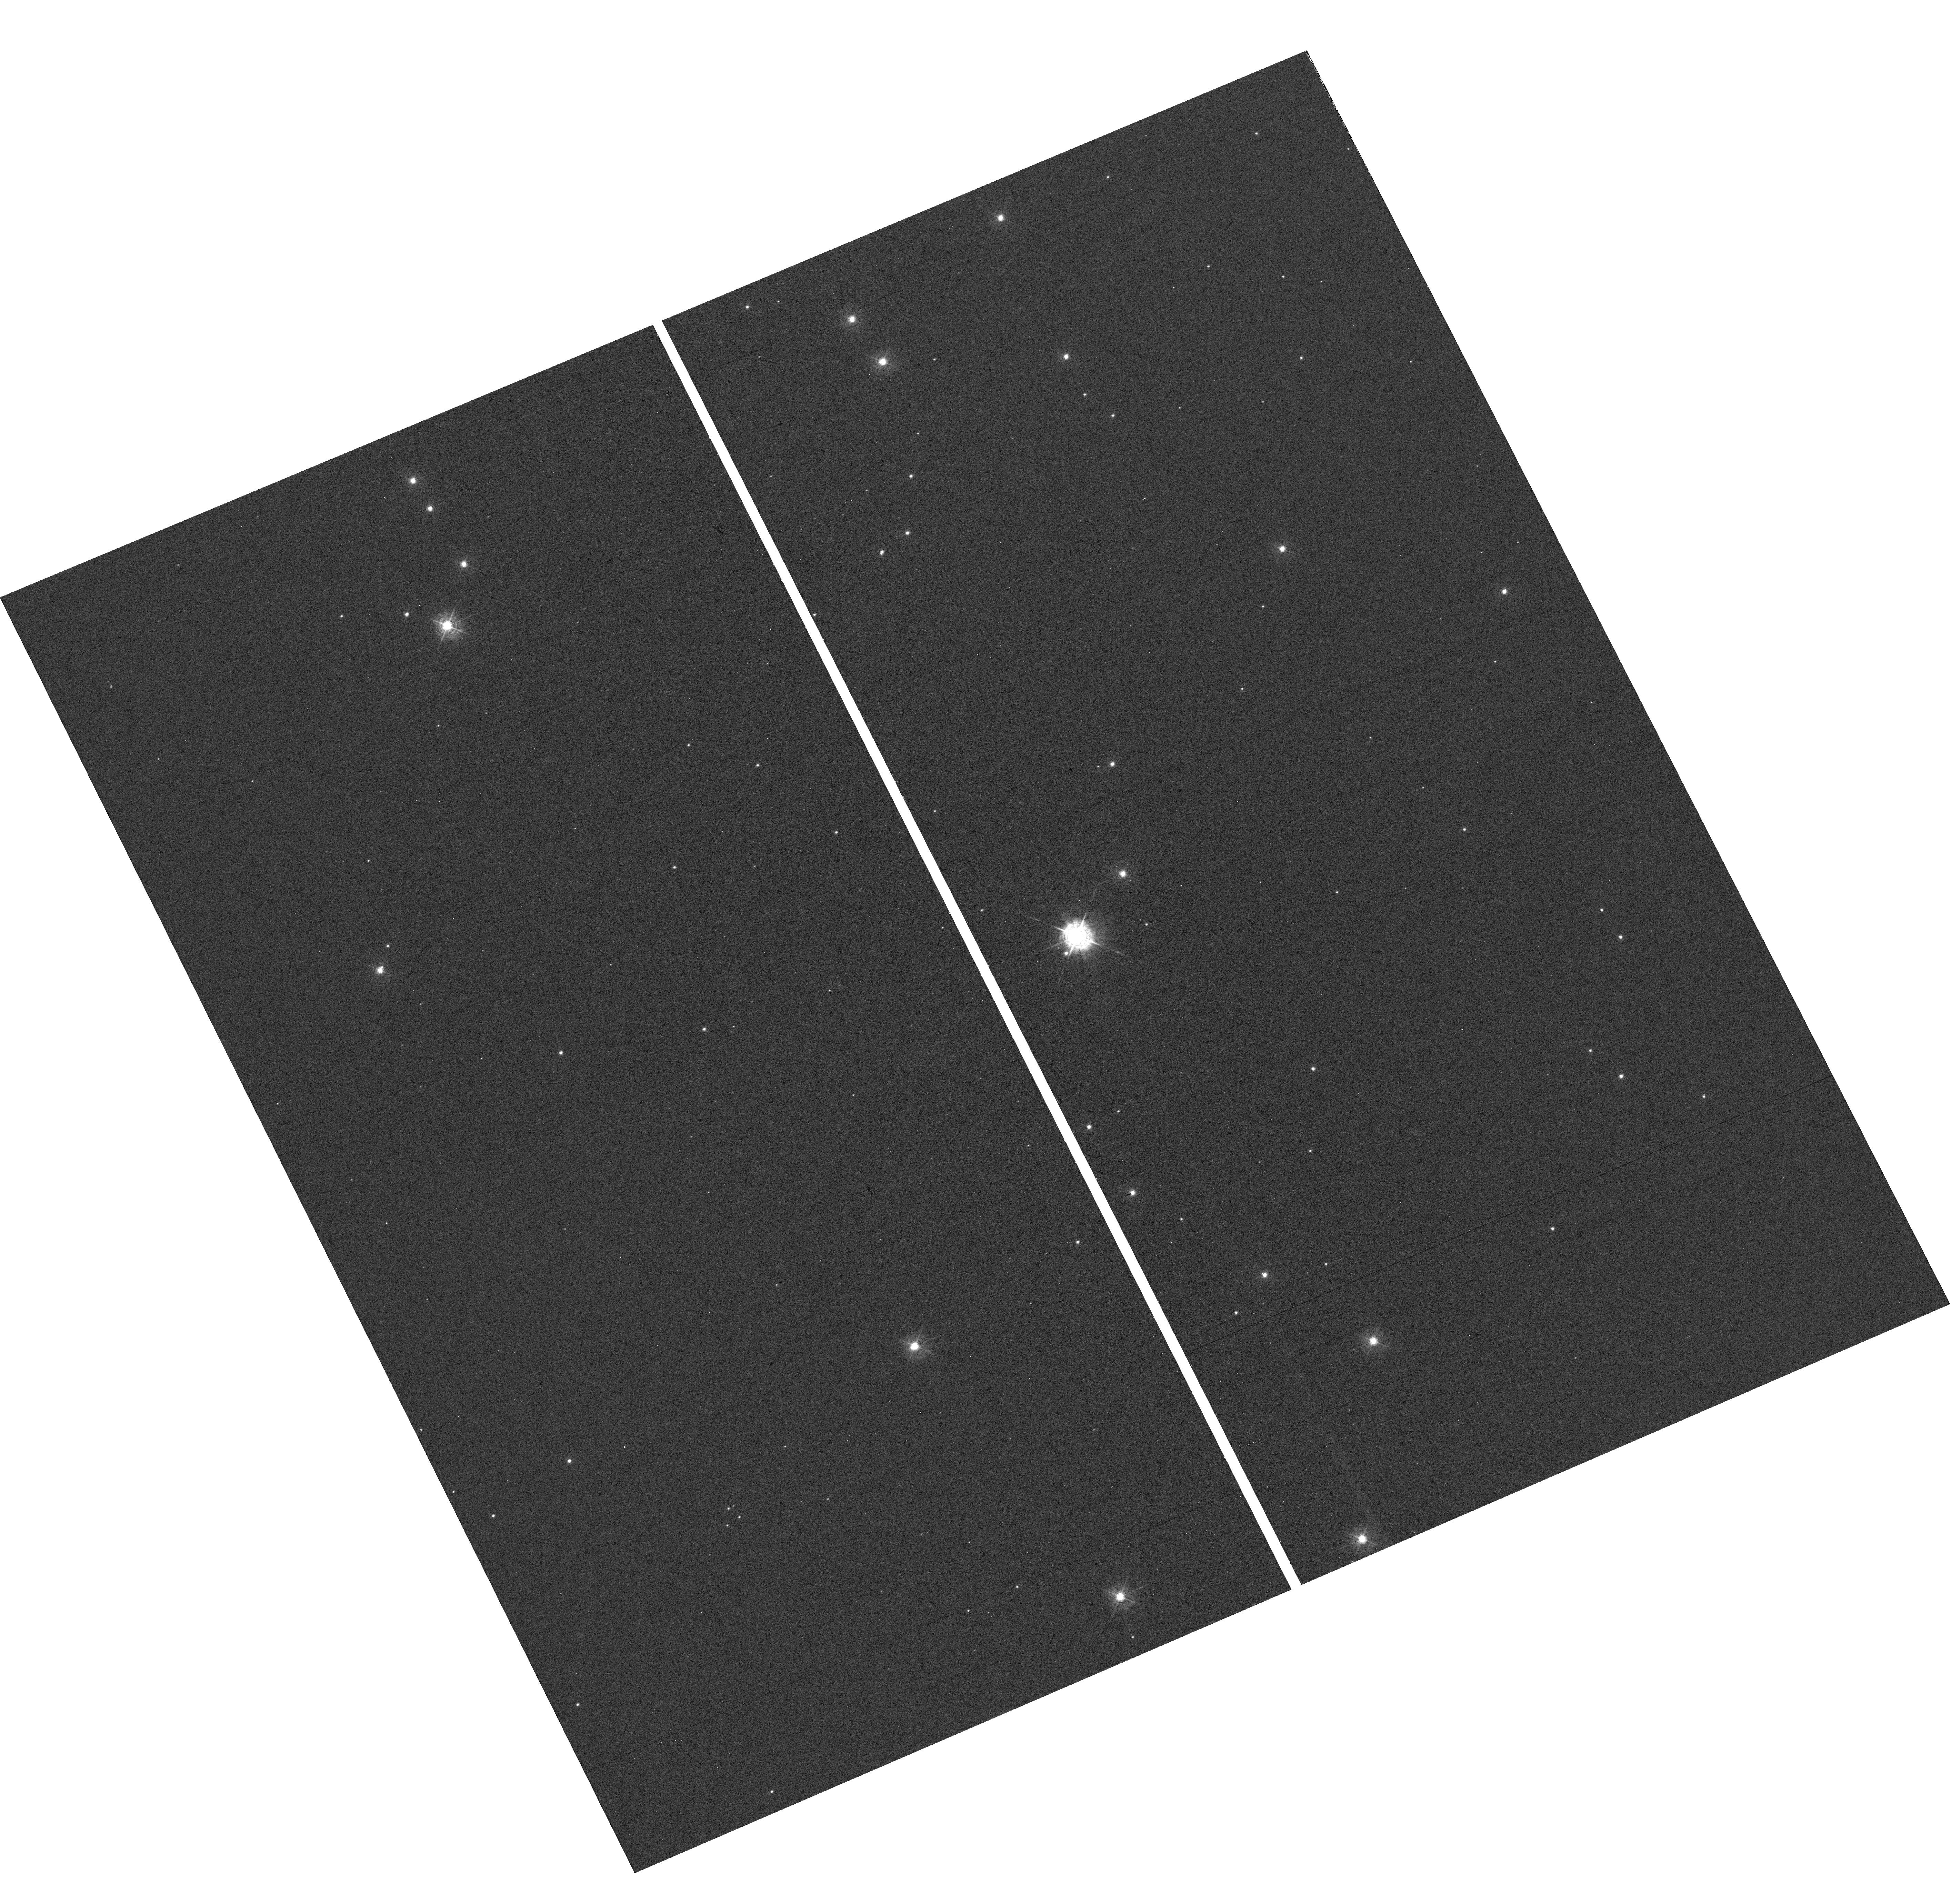
Target: IC1848-OFFSET
Instrument: WFC3/UVIS
Filter: F410M
Exposure: 30 min
Observation ID: hst_17893_05_wfc3_uvis_f410m_ifjl05

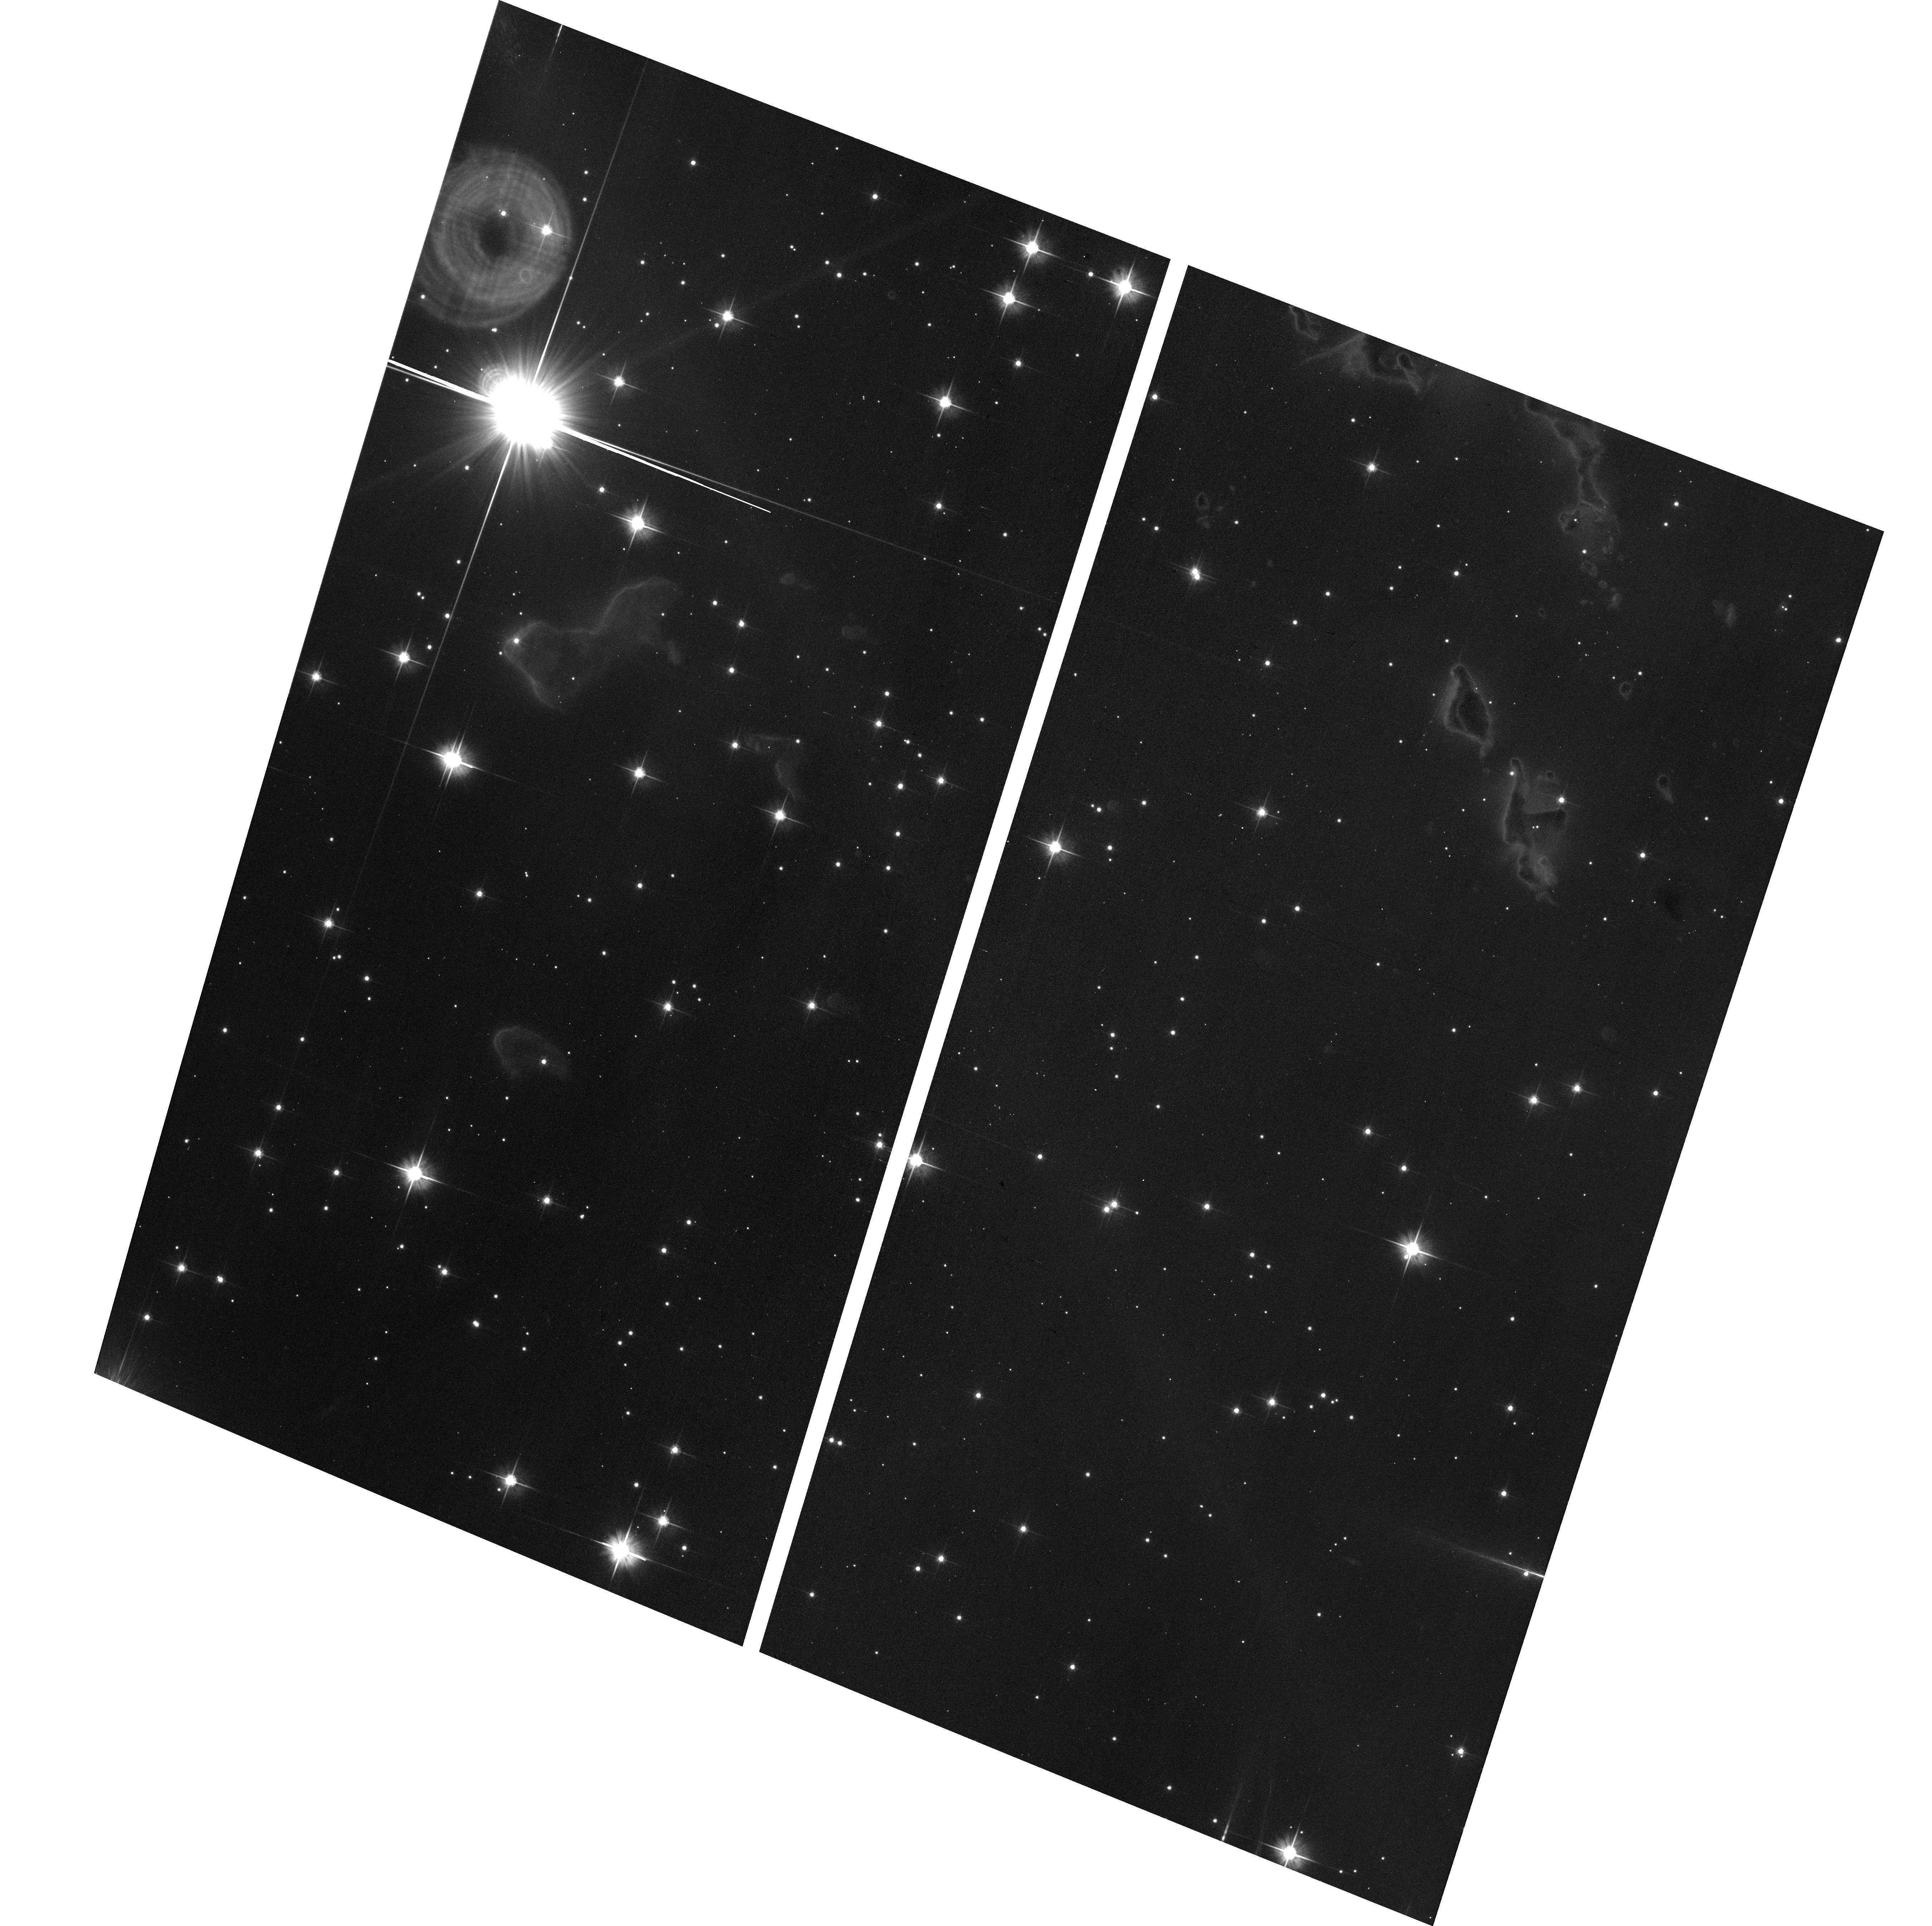
Target: field at RA 42.617°, Dec 60.382°
Instrument: ACS/WFC
Filter: F606W
Exposure: 12 min
Observation ID: hst_17893_03_acs_wfc_f606w_jfjl03

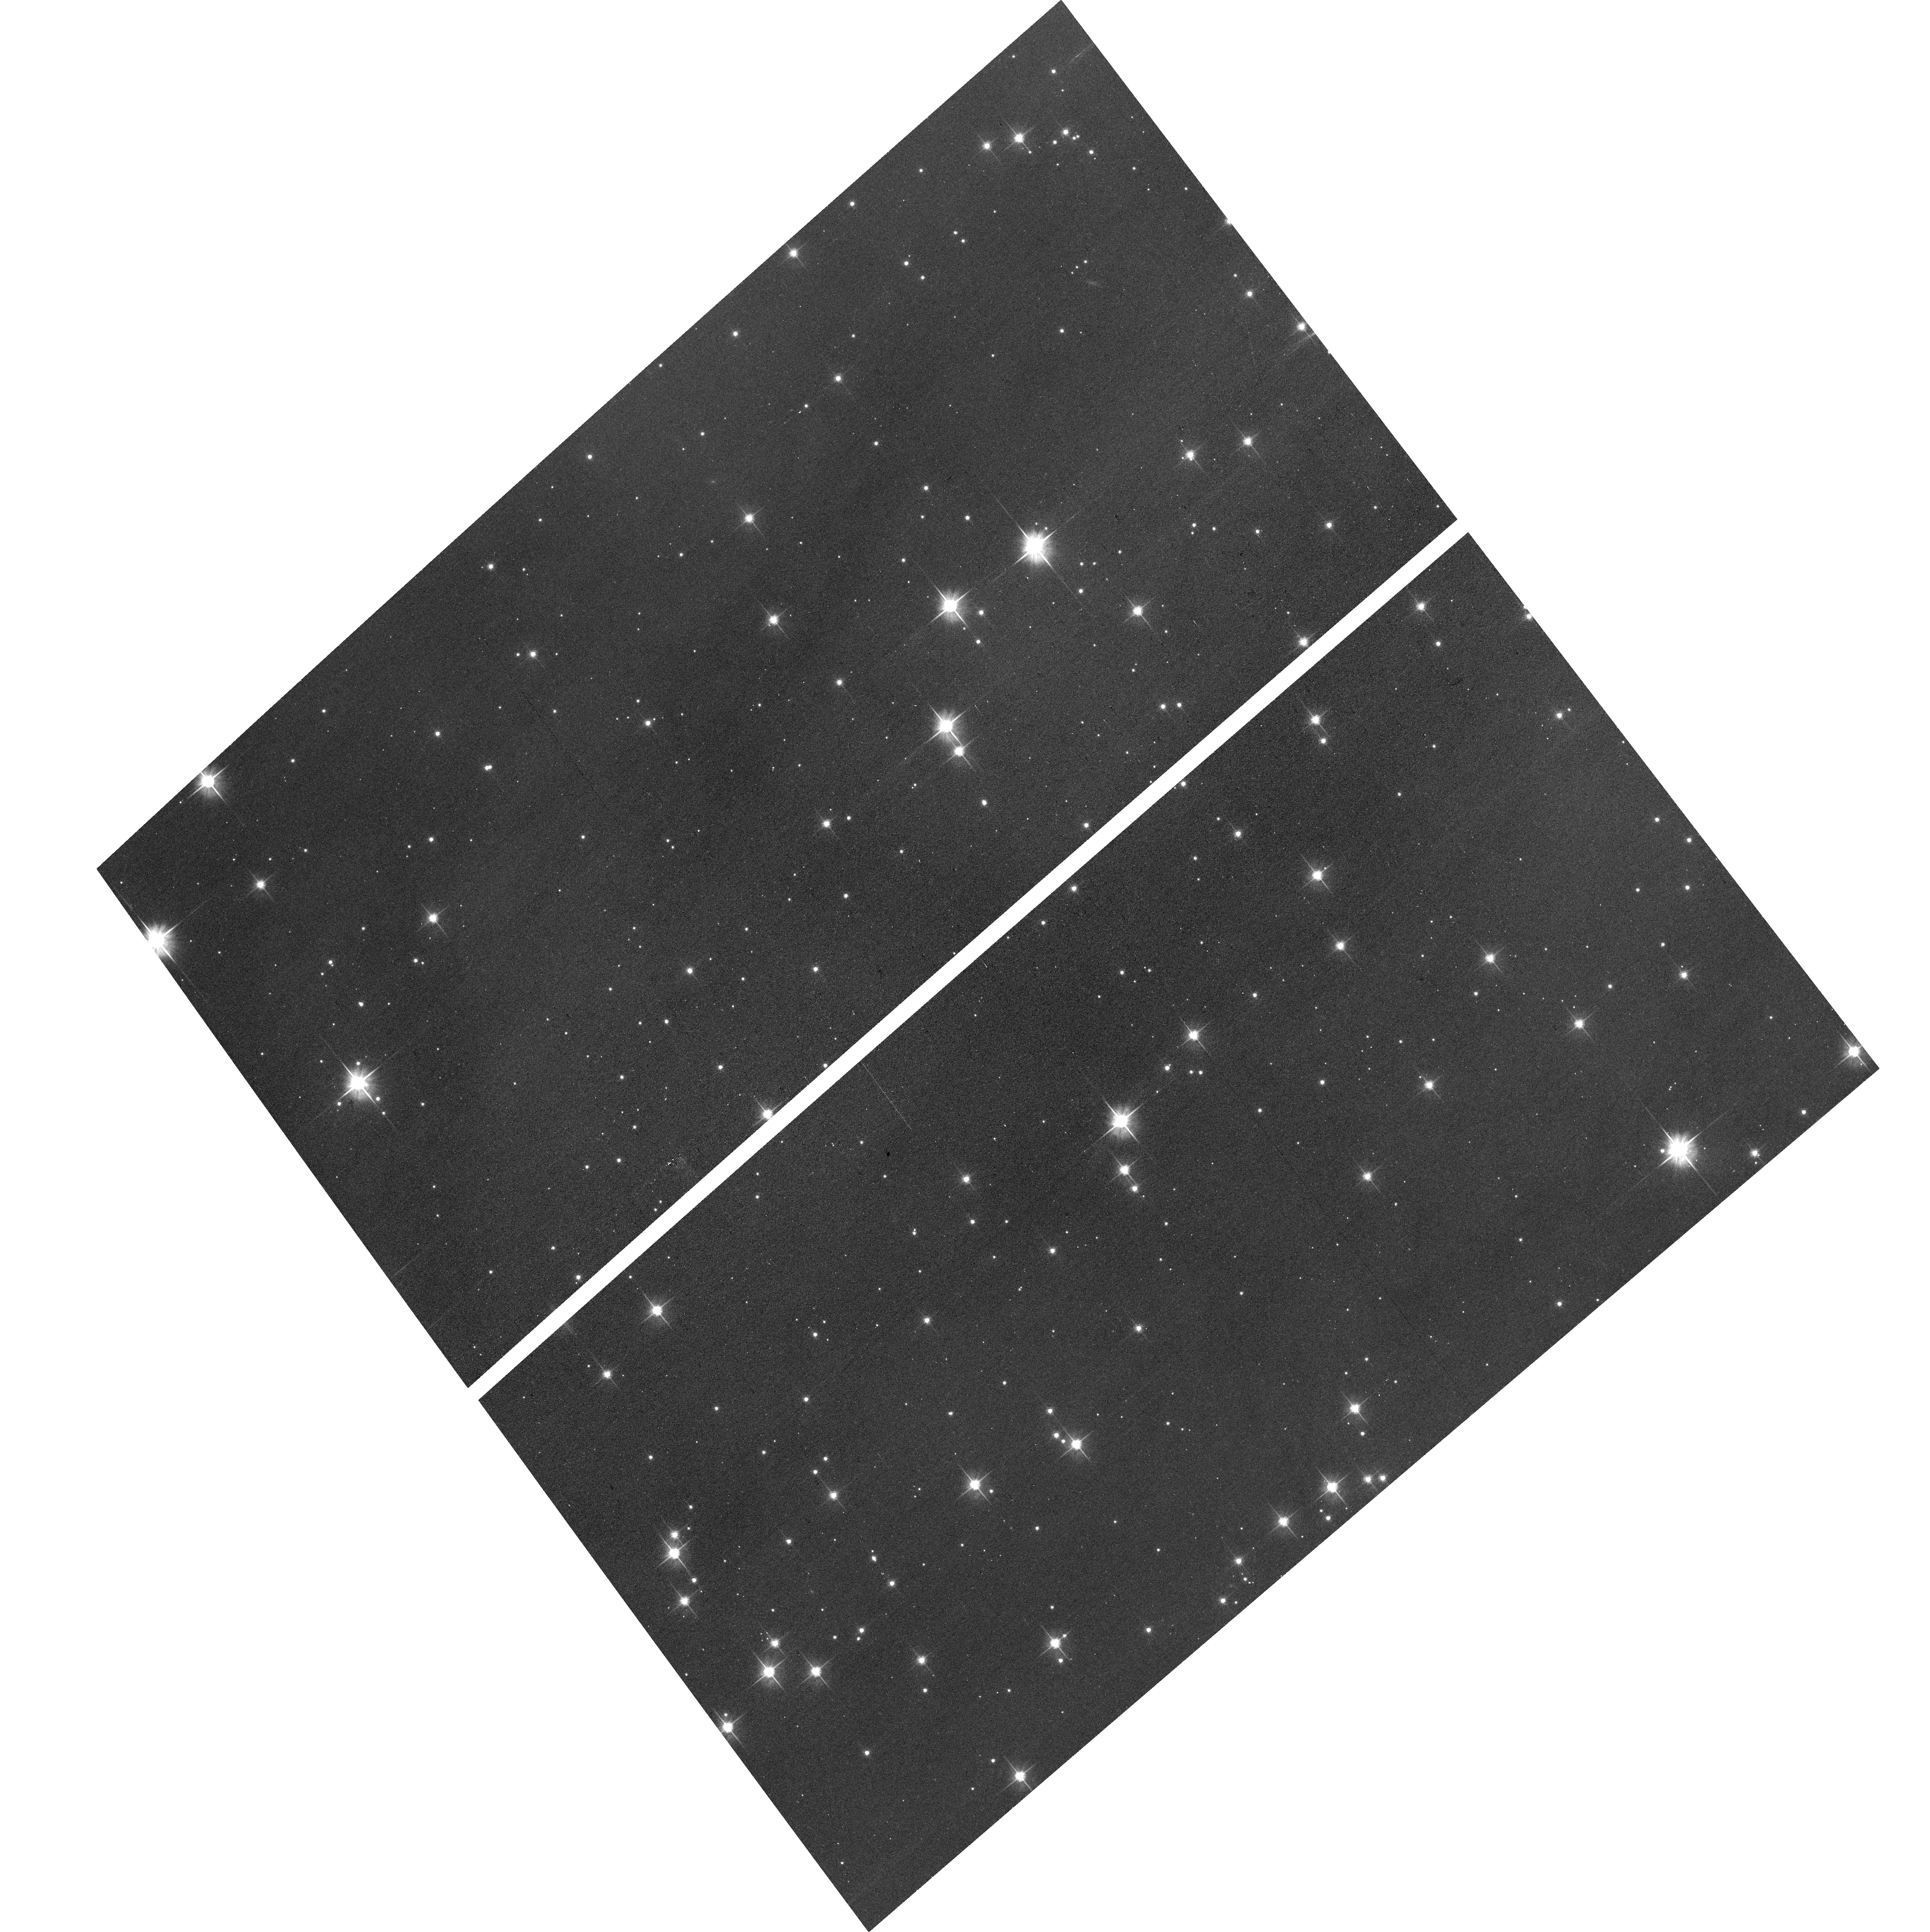
Target: field at RA 42.595°, Dec 60.331°
Instrument: ACS/WFC
Filter: F606W
Exposure: 12 min
Observation ID: hst_17893_51_acs_wfc_f606w_jfjl51

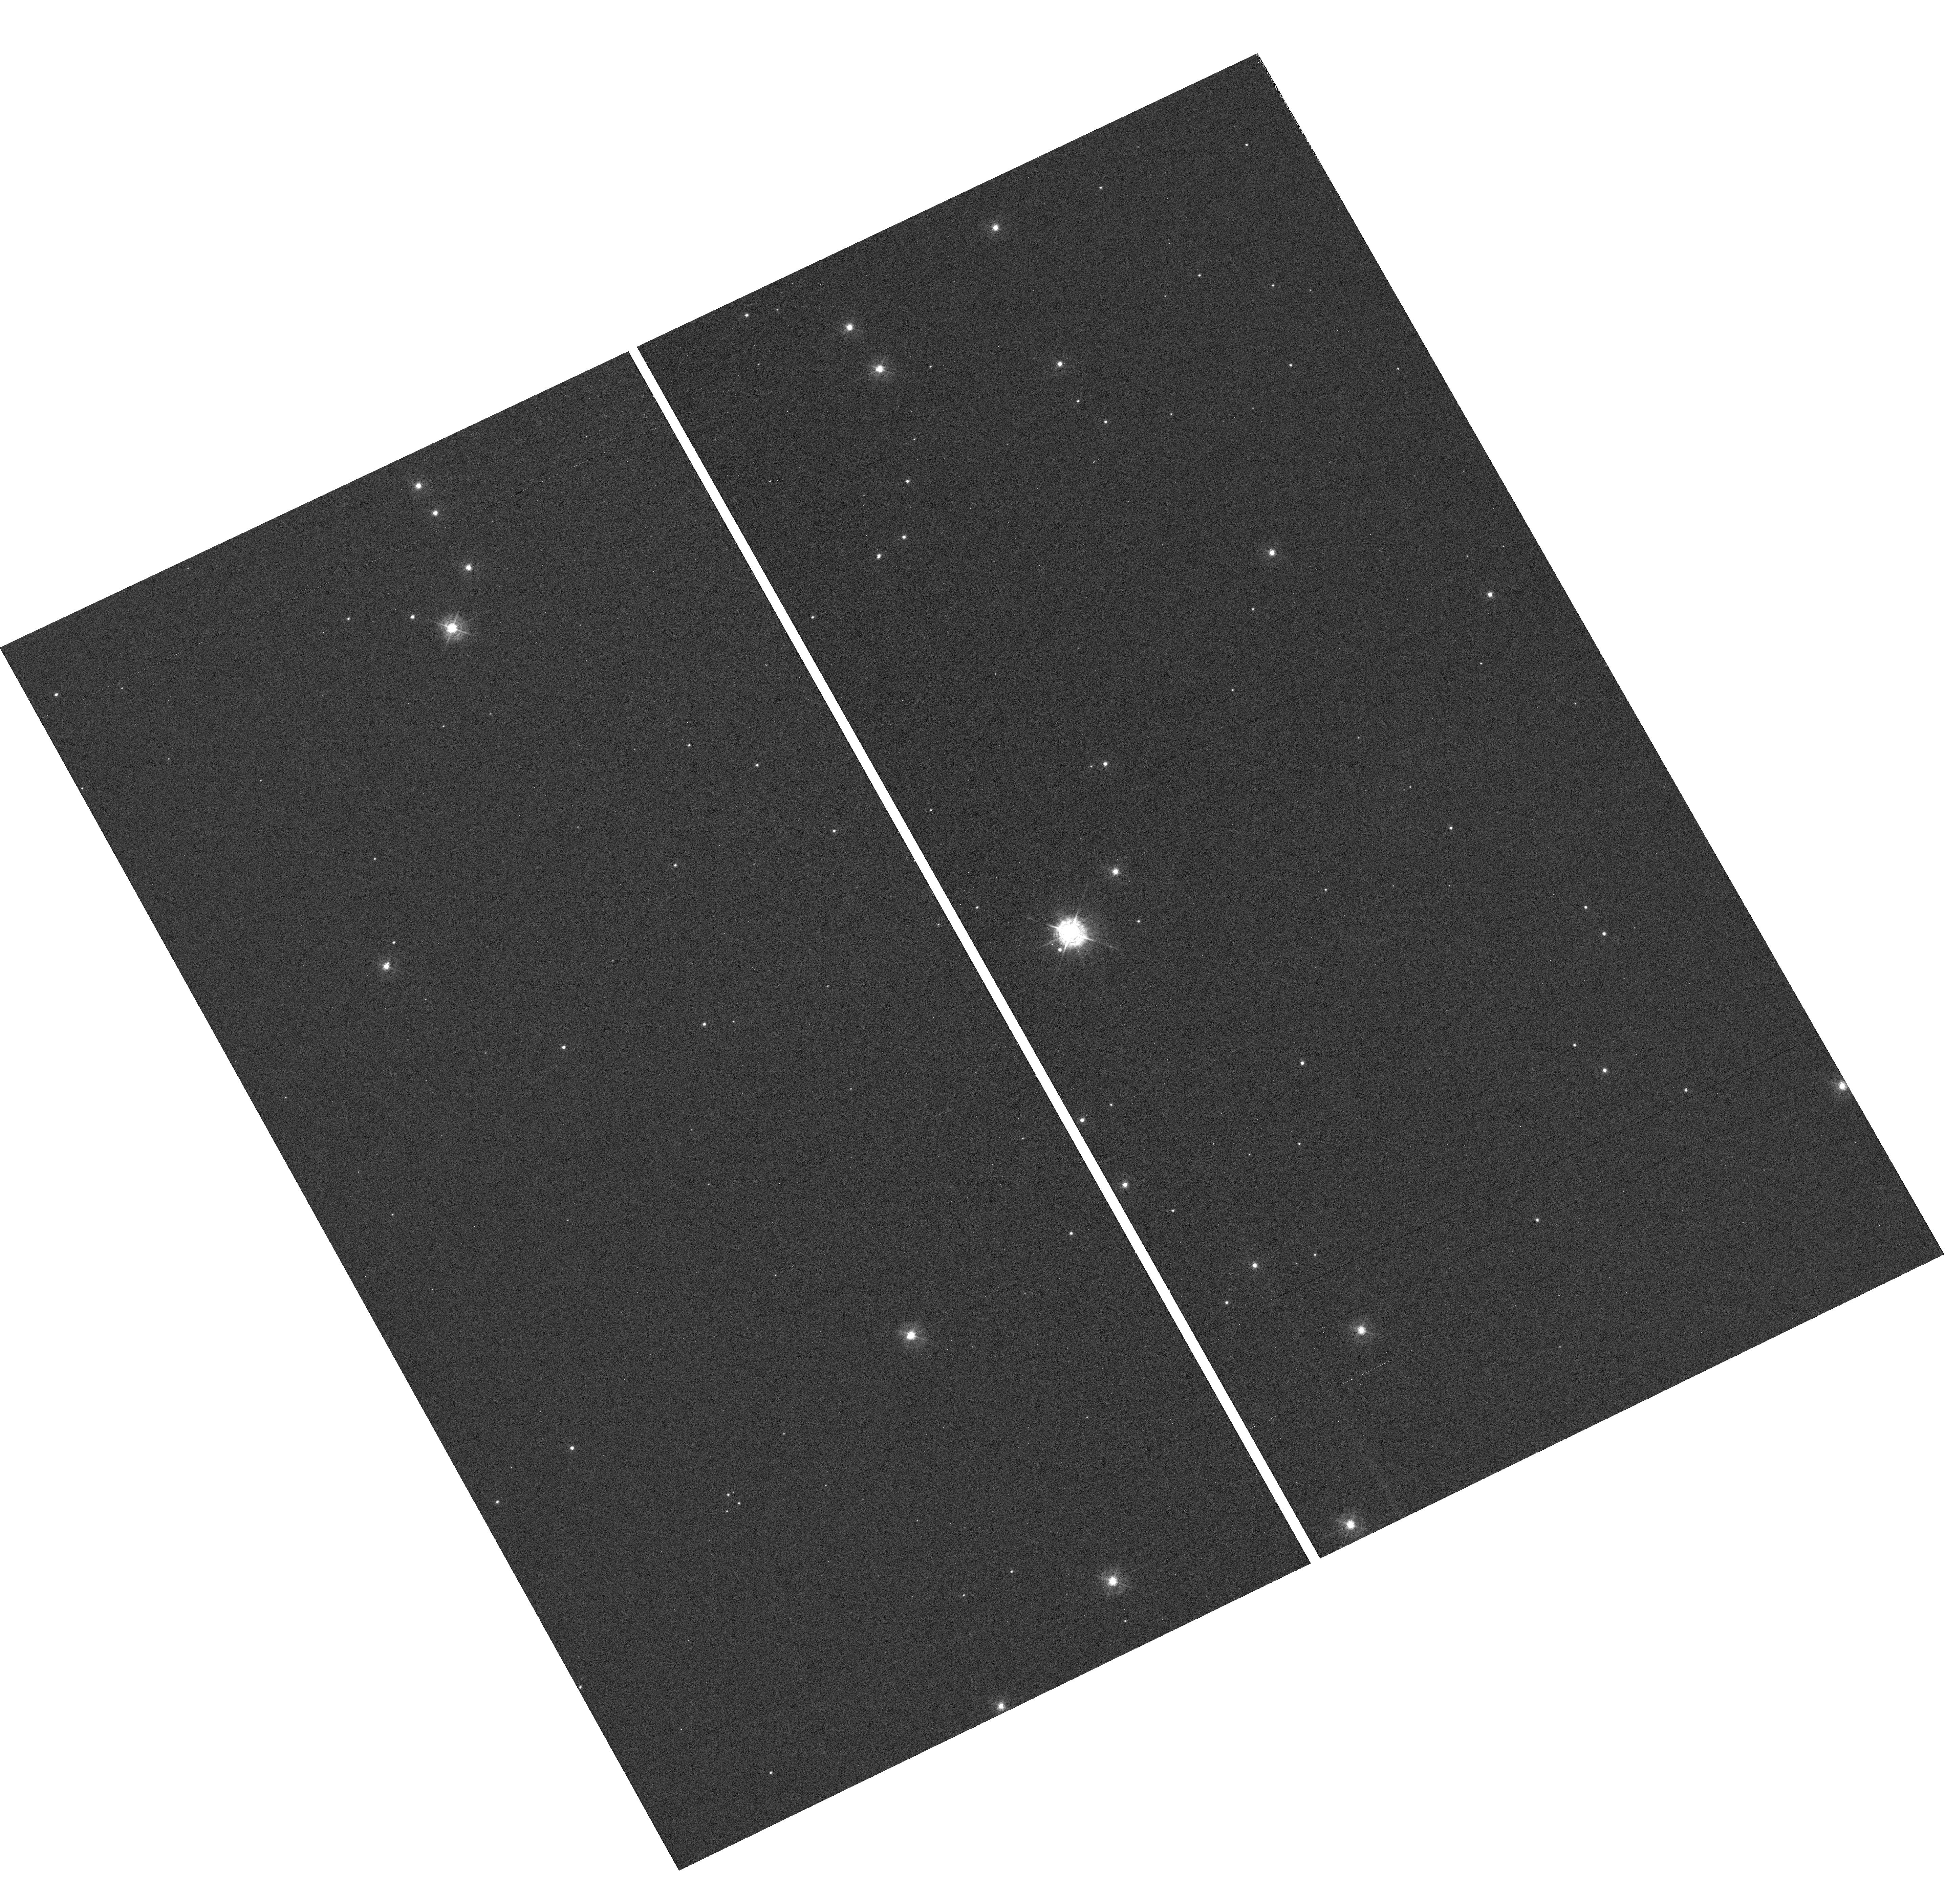
Target: IC1848-OFFSET
Instrument: WFC3/UVIS
Filter: F410M
Exposure: 30 min
Observation ID: hst_17893_03_wfc3_uvis_f410m_ifjl03

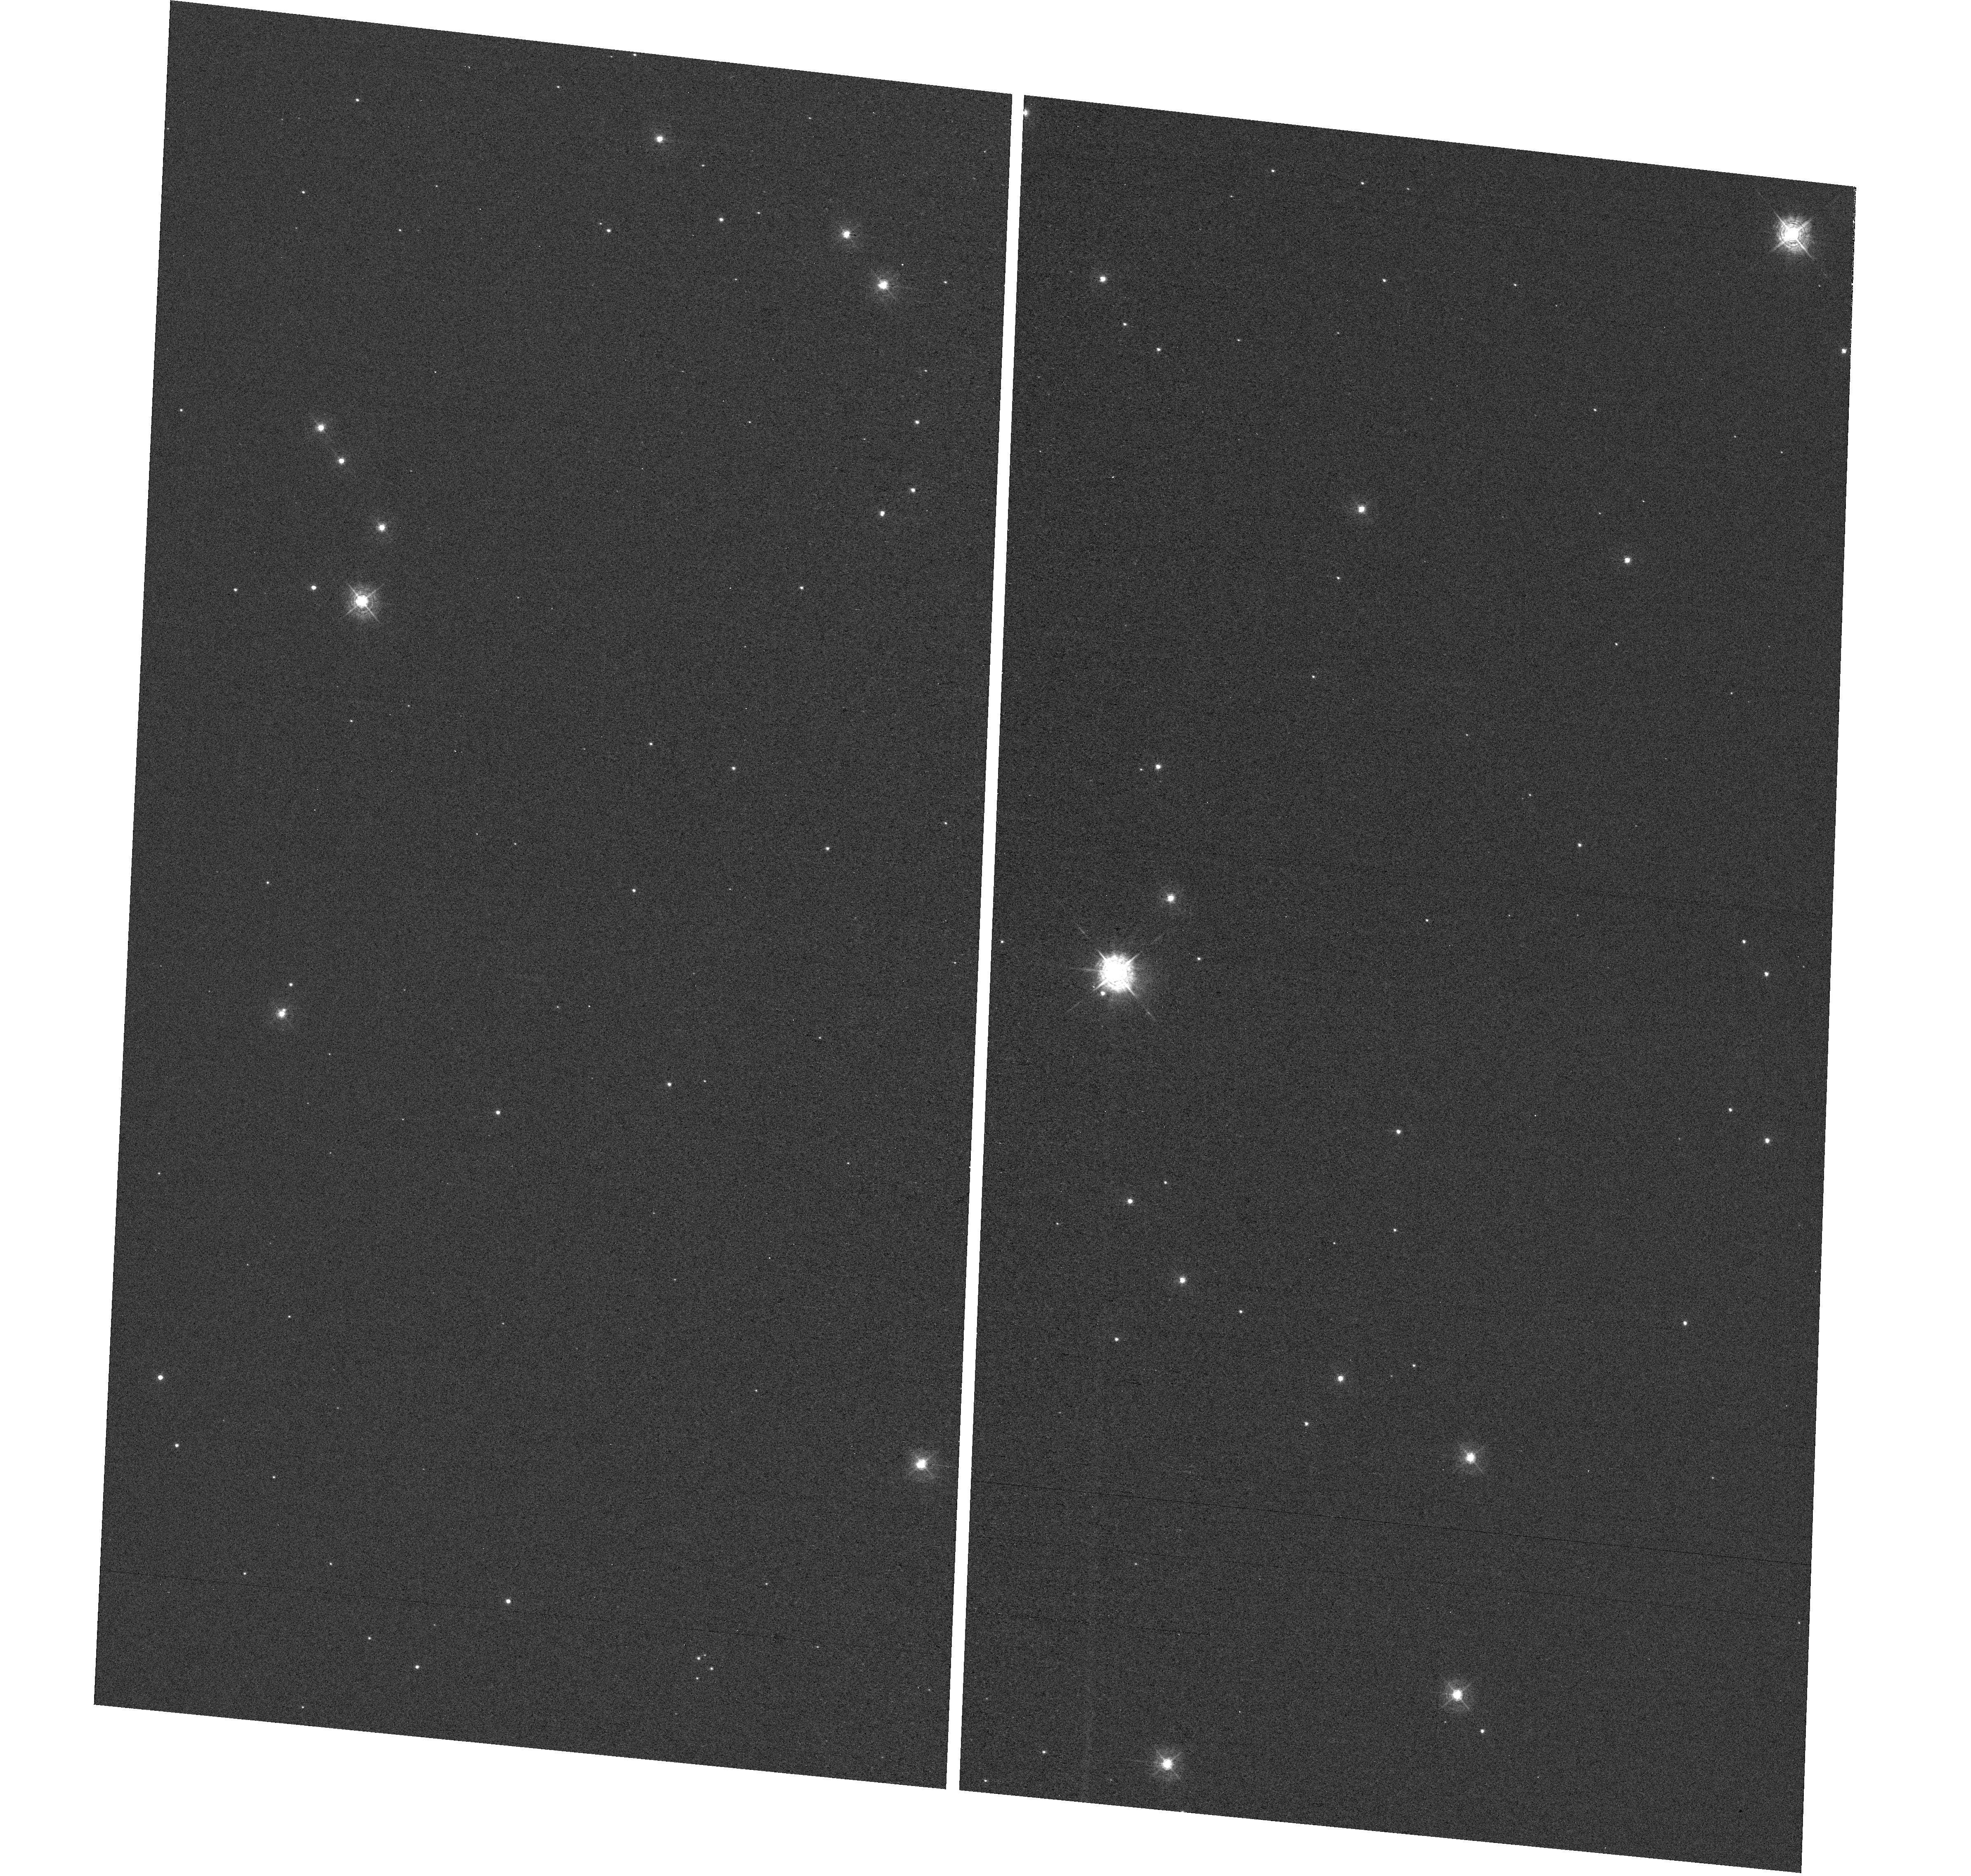
Target: IC1848-OFFSET
Instrument: WFC3/UVIS
Filter: F410M
Exposure: 30 min
Observation ID: hst_17893_52_wfc3_uvis_f410m_ifjl52

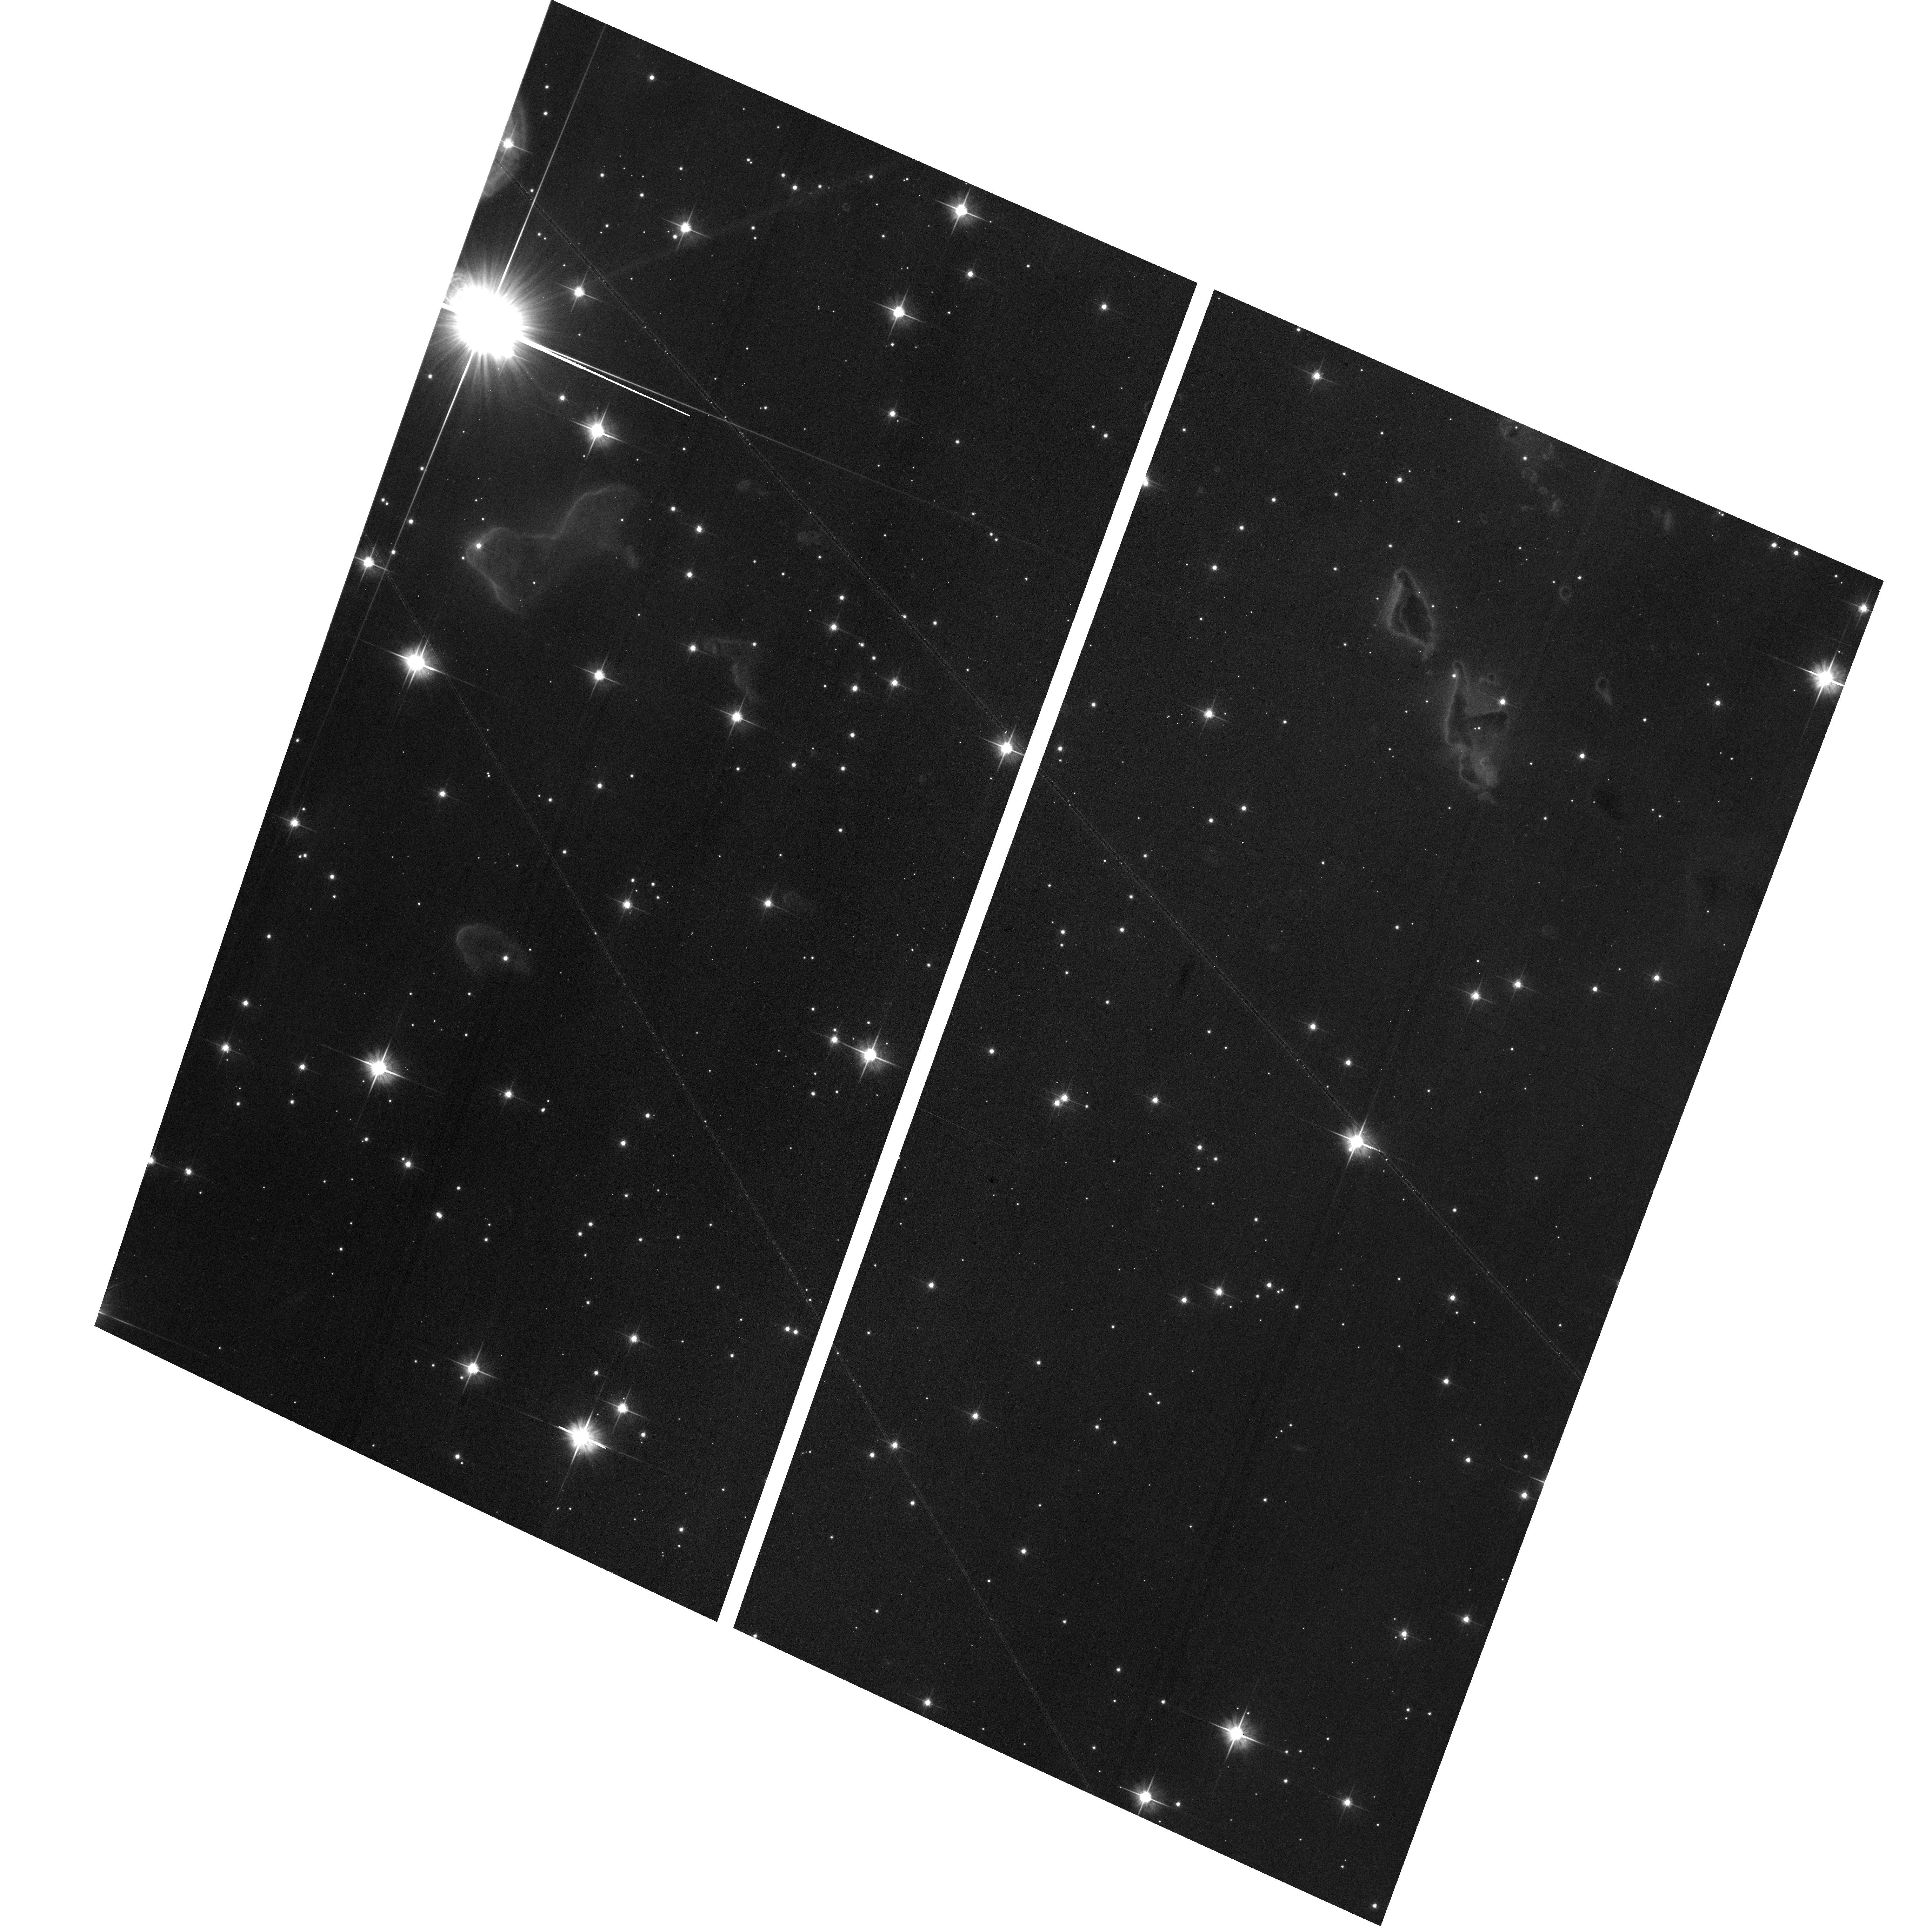
Target: field at RA 42.613°, Dec 60.378°
Instrument: ACS/WFC
Filter: F606W
Exposure: 12 min
Observation ID: hst_17893_05_acs_wfc_f606w_jfjl05

Impact of Single Star Guiding on HST Pointing Stabaility with WFC3/UVIS (PI: Anderson, Jay)

Reduced Gyro Mode (RGM) imposes significant orientation limitations on observations. Not only do observers have less freedom in choosing the orientation for their exposures, but sometimes there are no allowable orientations that have two guide stars. When there is a primary GS but no secondary GS, the telescope boresight can be held steady, but the telescope must rely on the gyro to hold the orient steady. Orient drift about the guide star in the FGS translates to pointing drift for the prime instrument. We have analyzed the pointing stability of available archival 1GS observations pre/post RGM, and we find no perceptible impact to image quality. As a result of this finding, all SNAPs have been converted to single-GS guiding. However, since SNAPs are typically <500s, it is hard to assess the impact of one-star guiding on longer exposures and visits. This proposed program will provide PIs with critical information to make better informed Phase-2 decisions regarding exposure length. To measure the stability of the pointing on single star guiding, we will observe a rich stellar field near IC 1848 (Soul Nebula) with WFC3/UVIS. We will obtain multiple undithered exposures (as any change in the pointing will thus be guiding error) in a single filter, and repeat the observations five times to validate the result. Additionally, we will obtain two ACS/WFC images in parallel at the end of each orbit to investigate the effects of single star guiding on the parallel instruments. Additionally, these observations will aid in constraining the focus of the observatory by allowing a much larger number of stars to be measured on more regions of the detectors, especially the corners in amplifiers A and D, where the focus variations are strongest.